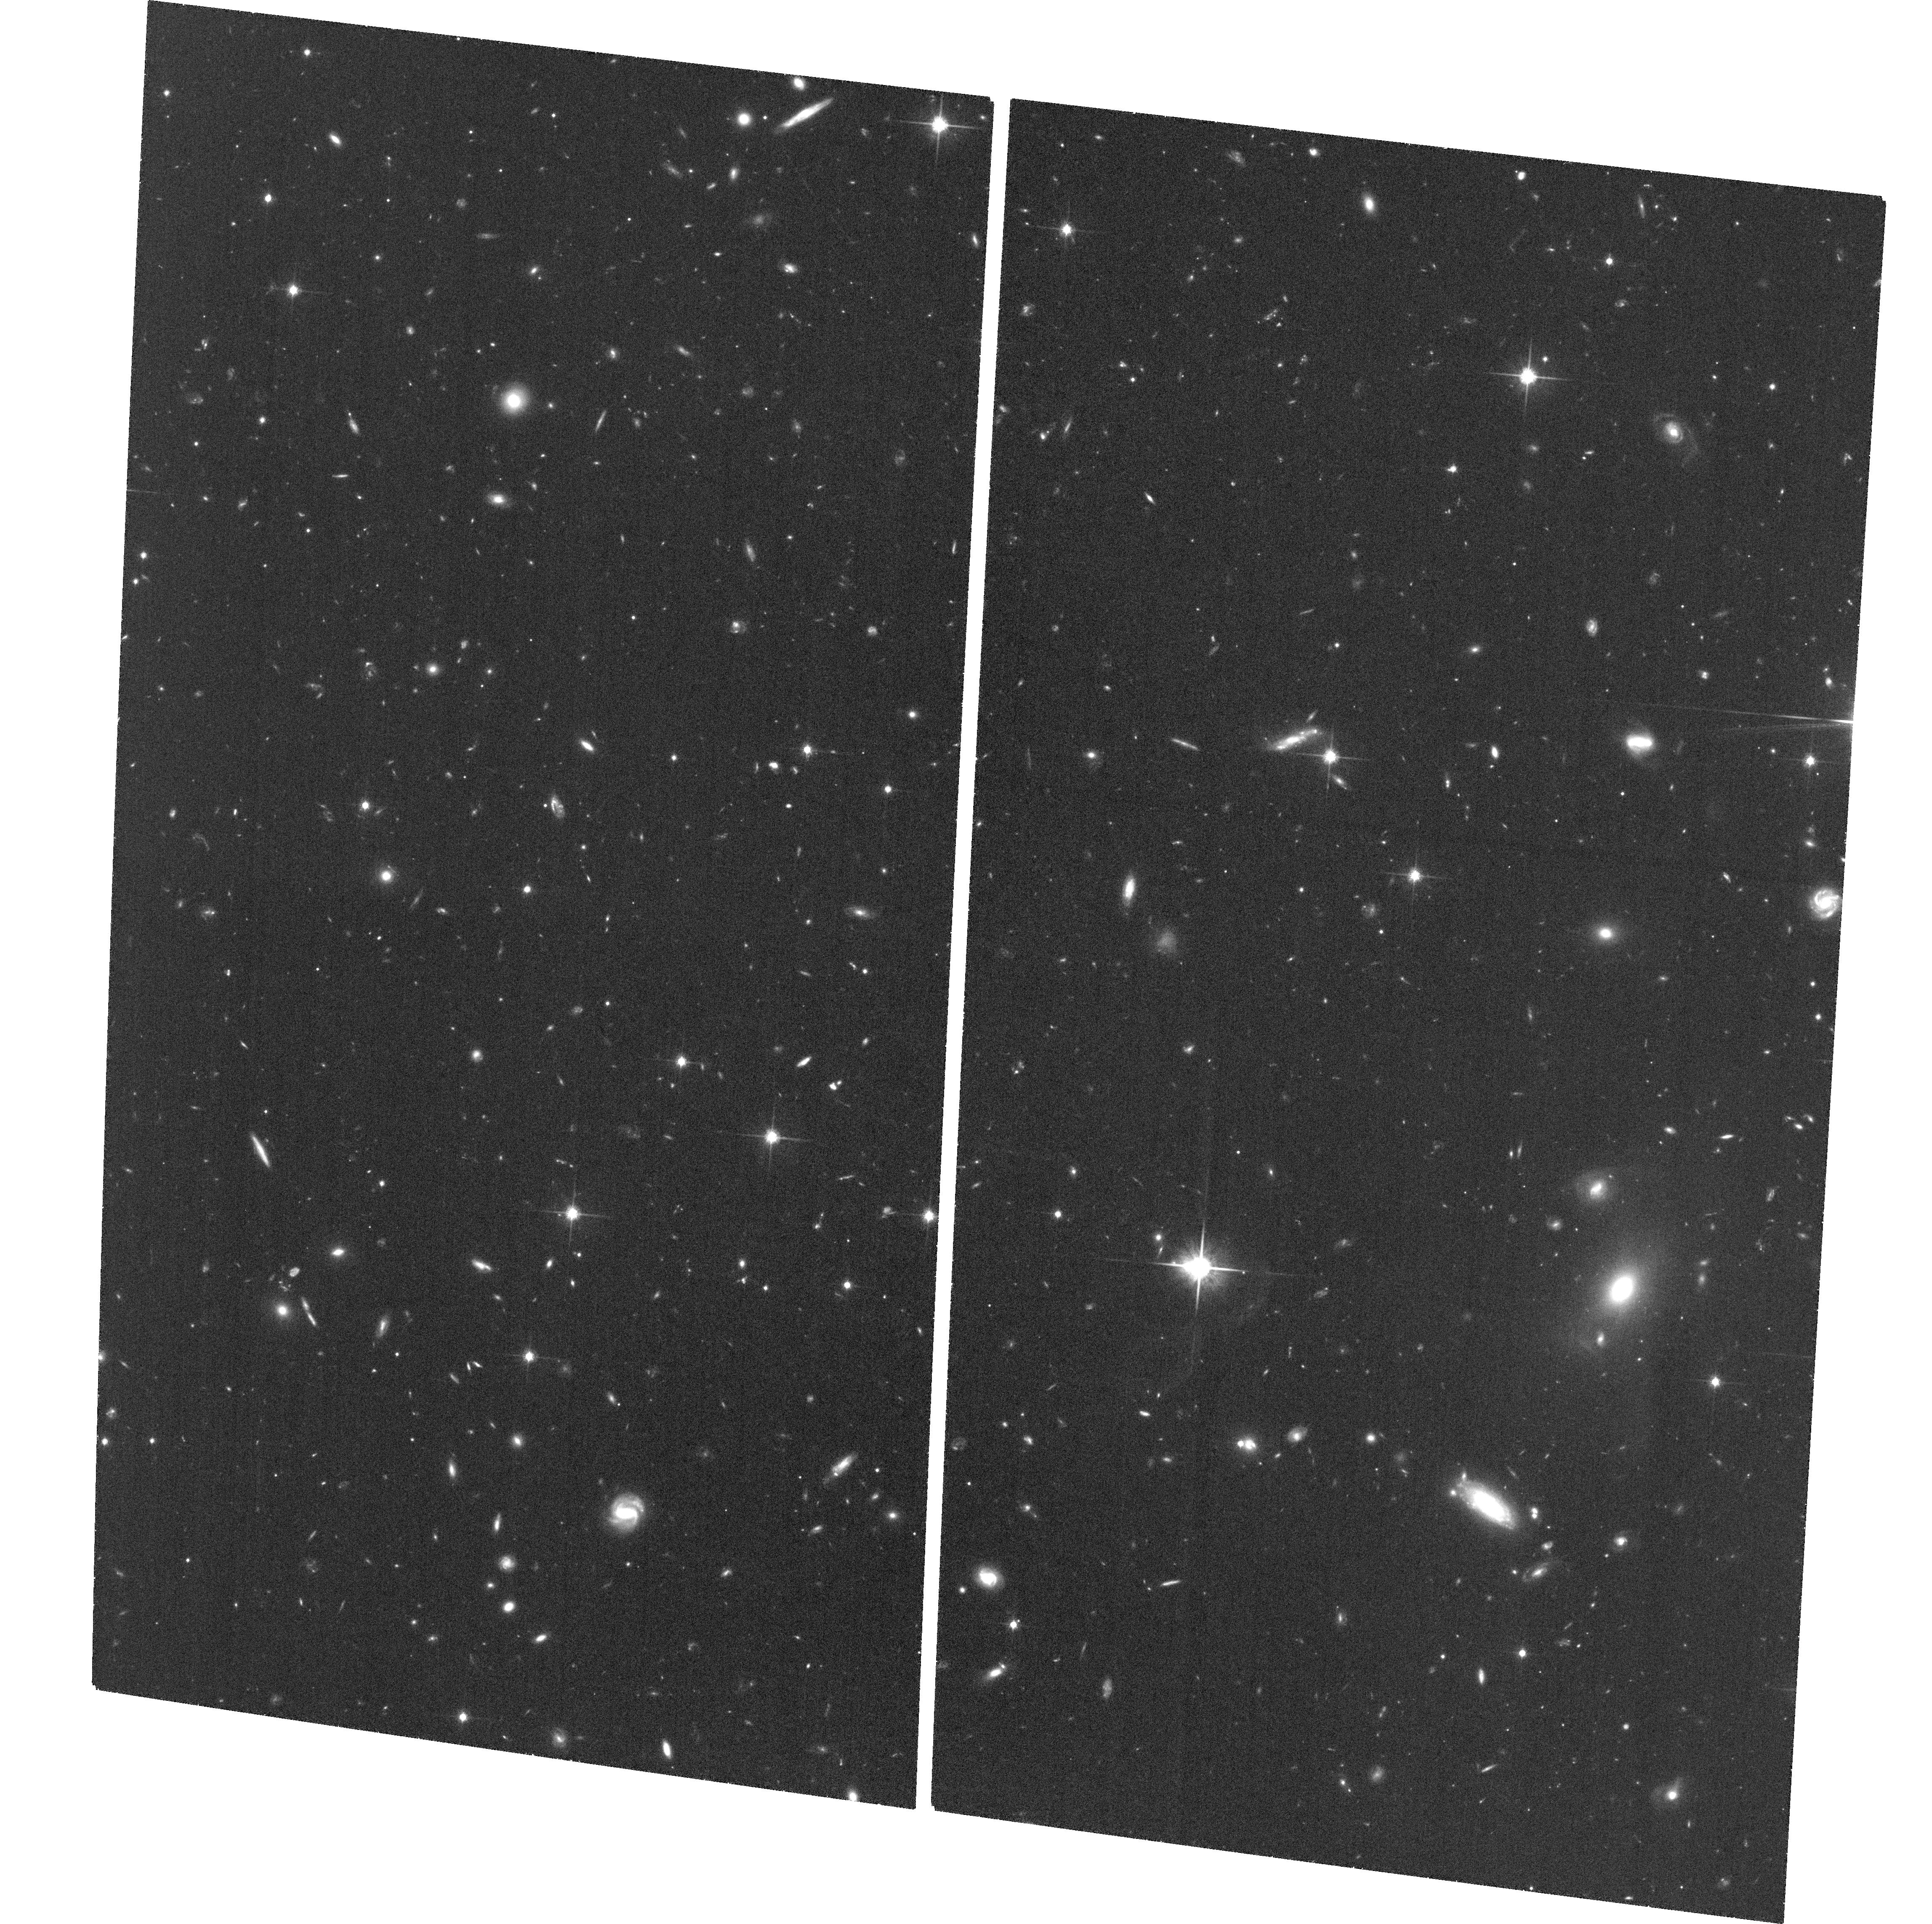
Target: SDSSJ2201+0012
Instrument: ACS/WFC
Filter: F814W
Exposure: 1.3 h
Observation ID: hst_13014_05_acs_wfc_f814w_jc2005

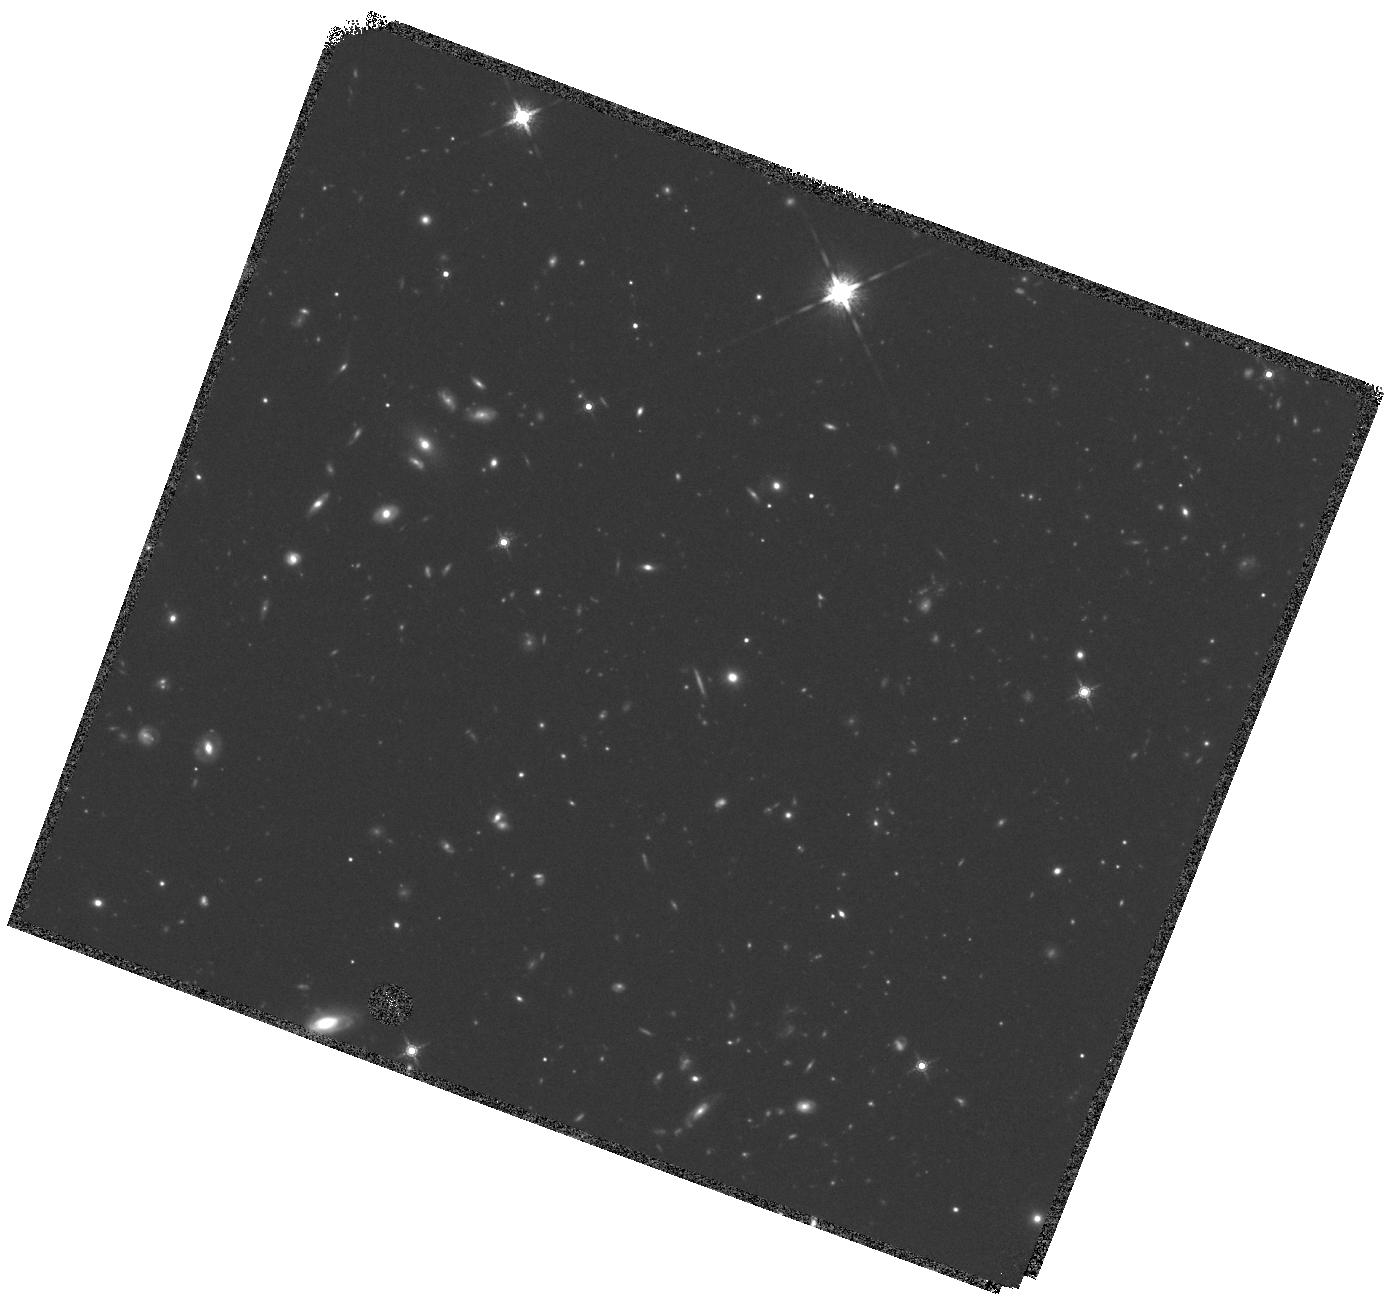
Target: SDSSJ1444-0013
Instrument: WFC3/IR
Filter: F160W
Exposure: 42 min
Observation ID: hst_13014_a3_wfc3_ir_f160w_ic20a3

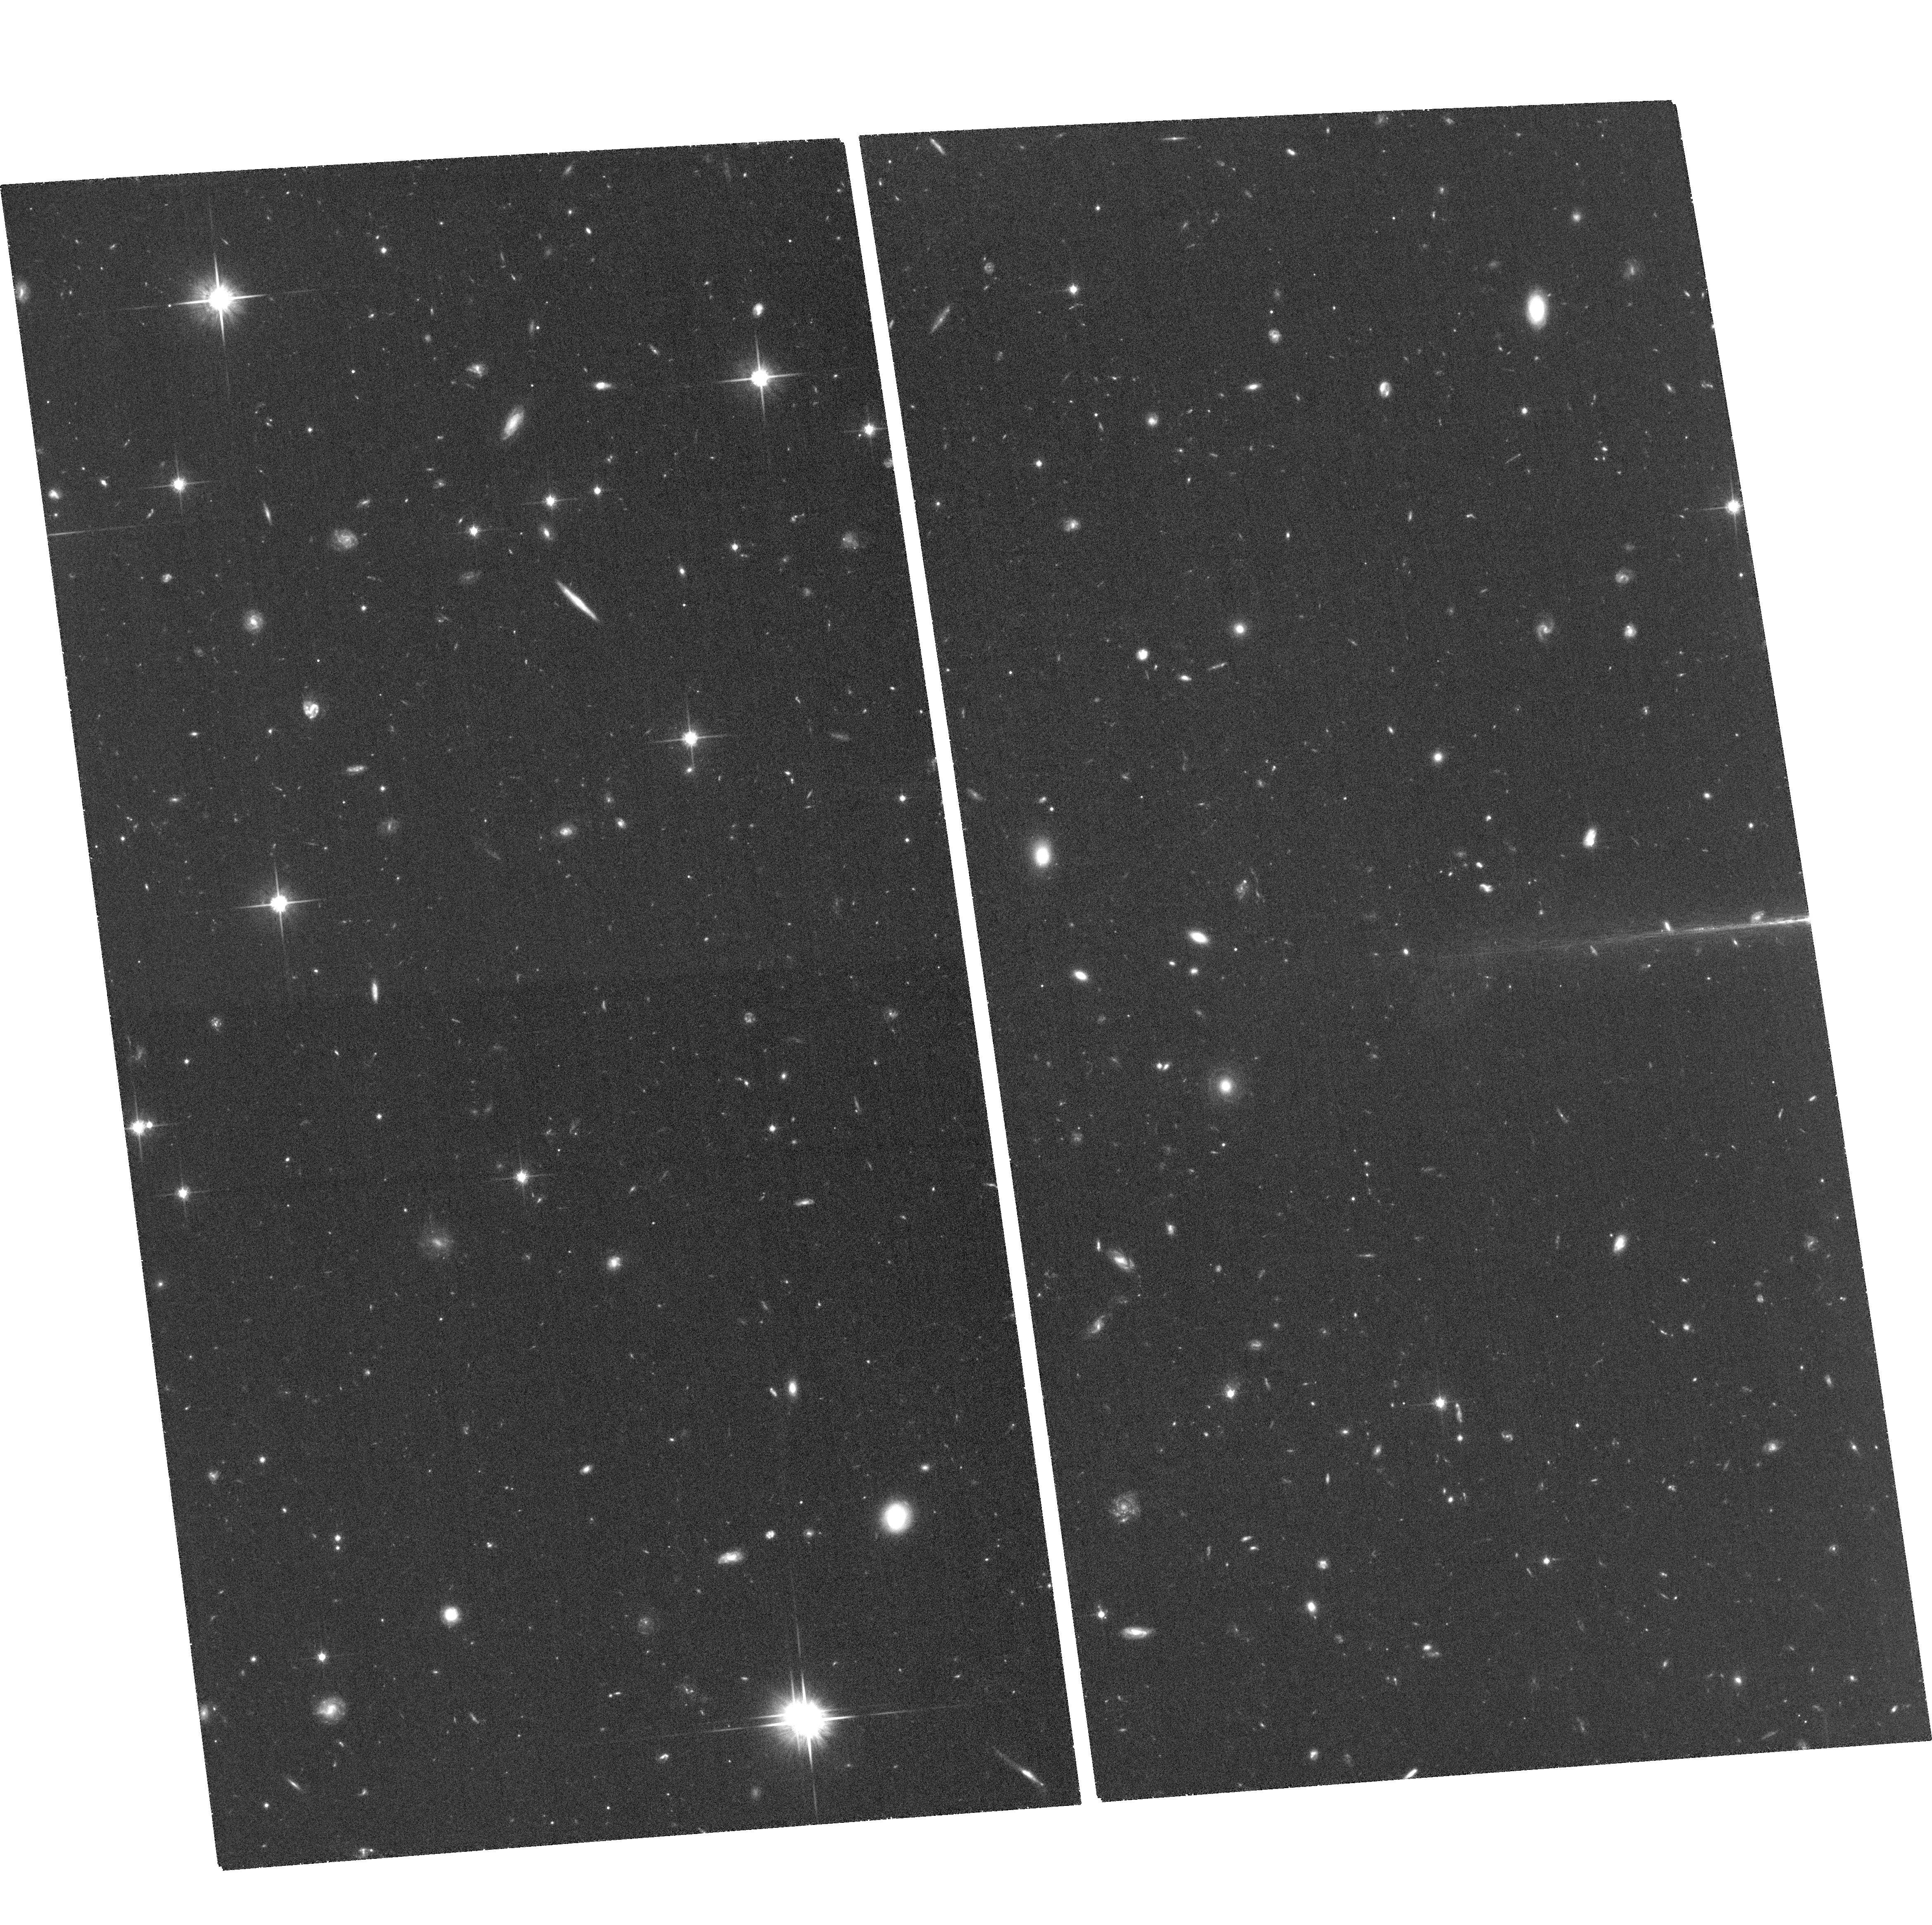
Target: SDSSJ1515+1757
Instrument: ACS/WFC
Filter: F814W
Exposure: 1.3 h
Observation ID: hst_13014_04_acs_wfc_f814w_jc2004

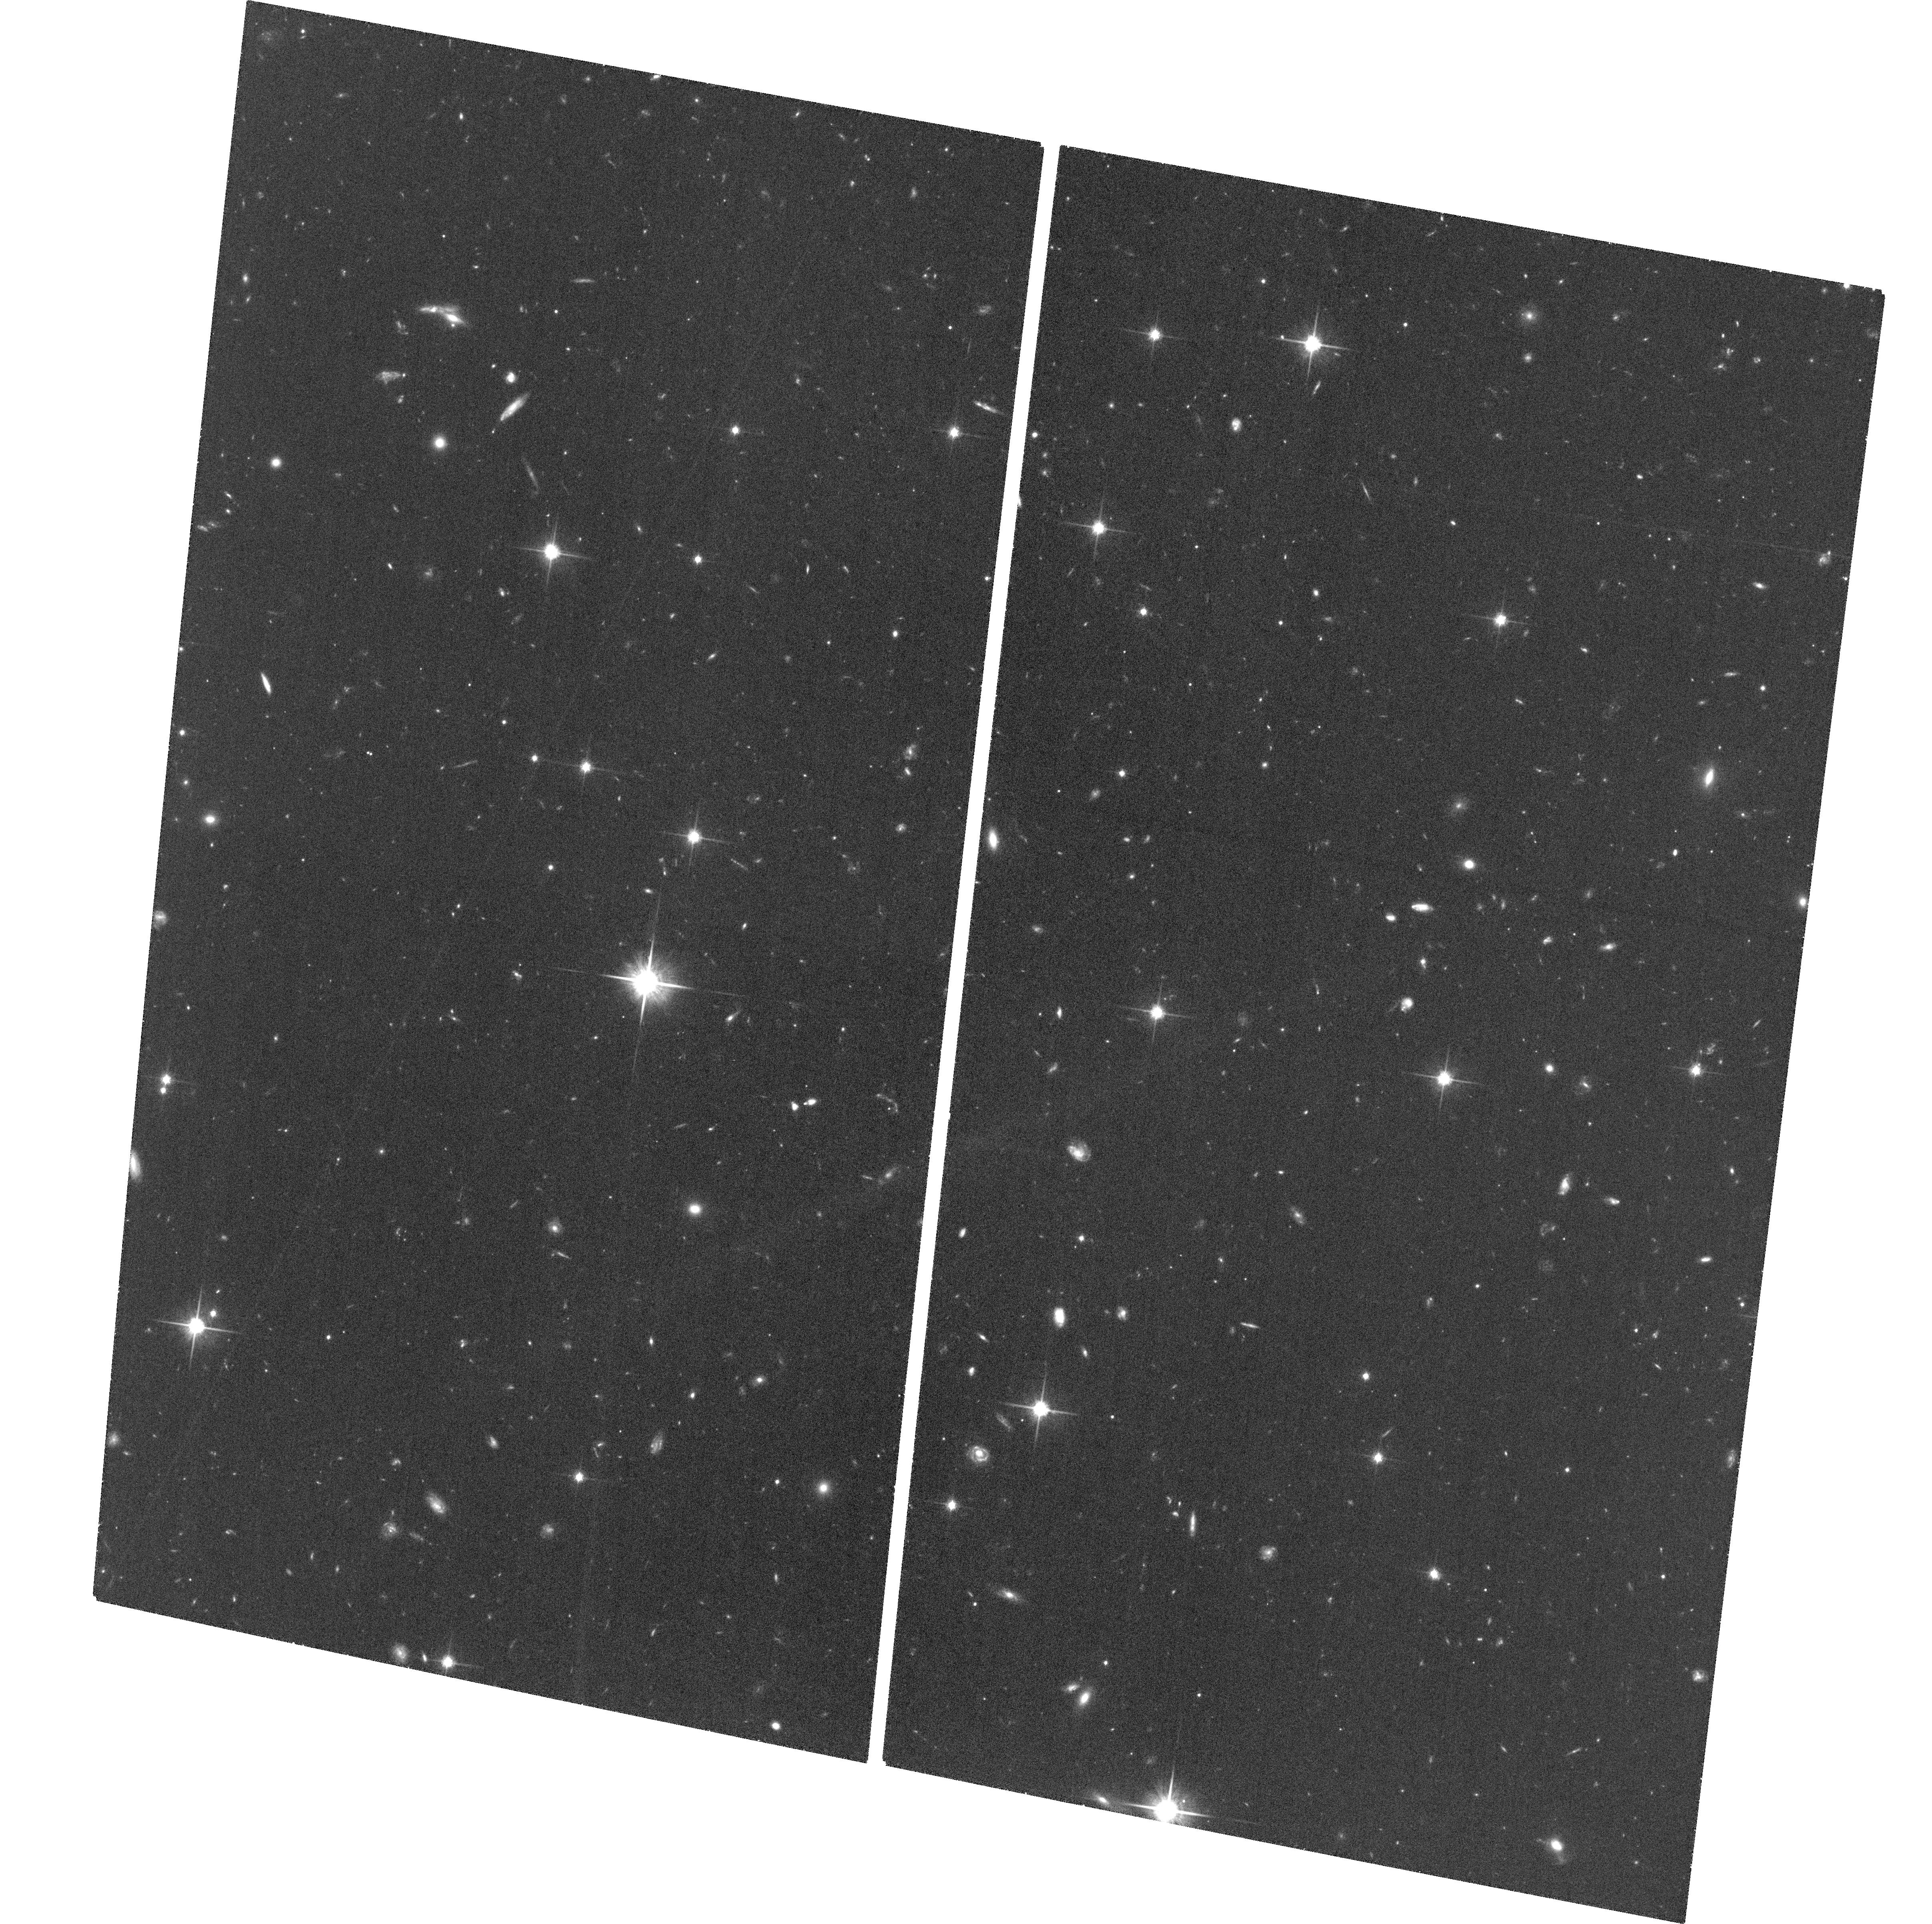
Target: SDSSJ2233+0249
Instrument: ACS/WFC
Filter: F814W
Exposure: 1.3 h
Observation ID: hst_13014_06_acs_wfc_f814w_jc2006

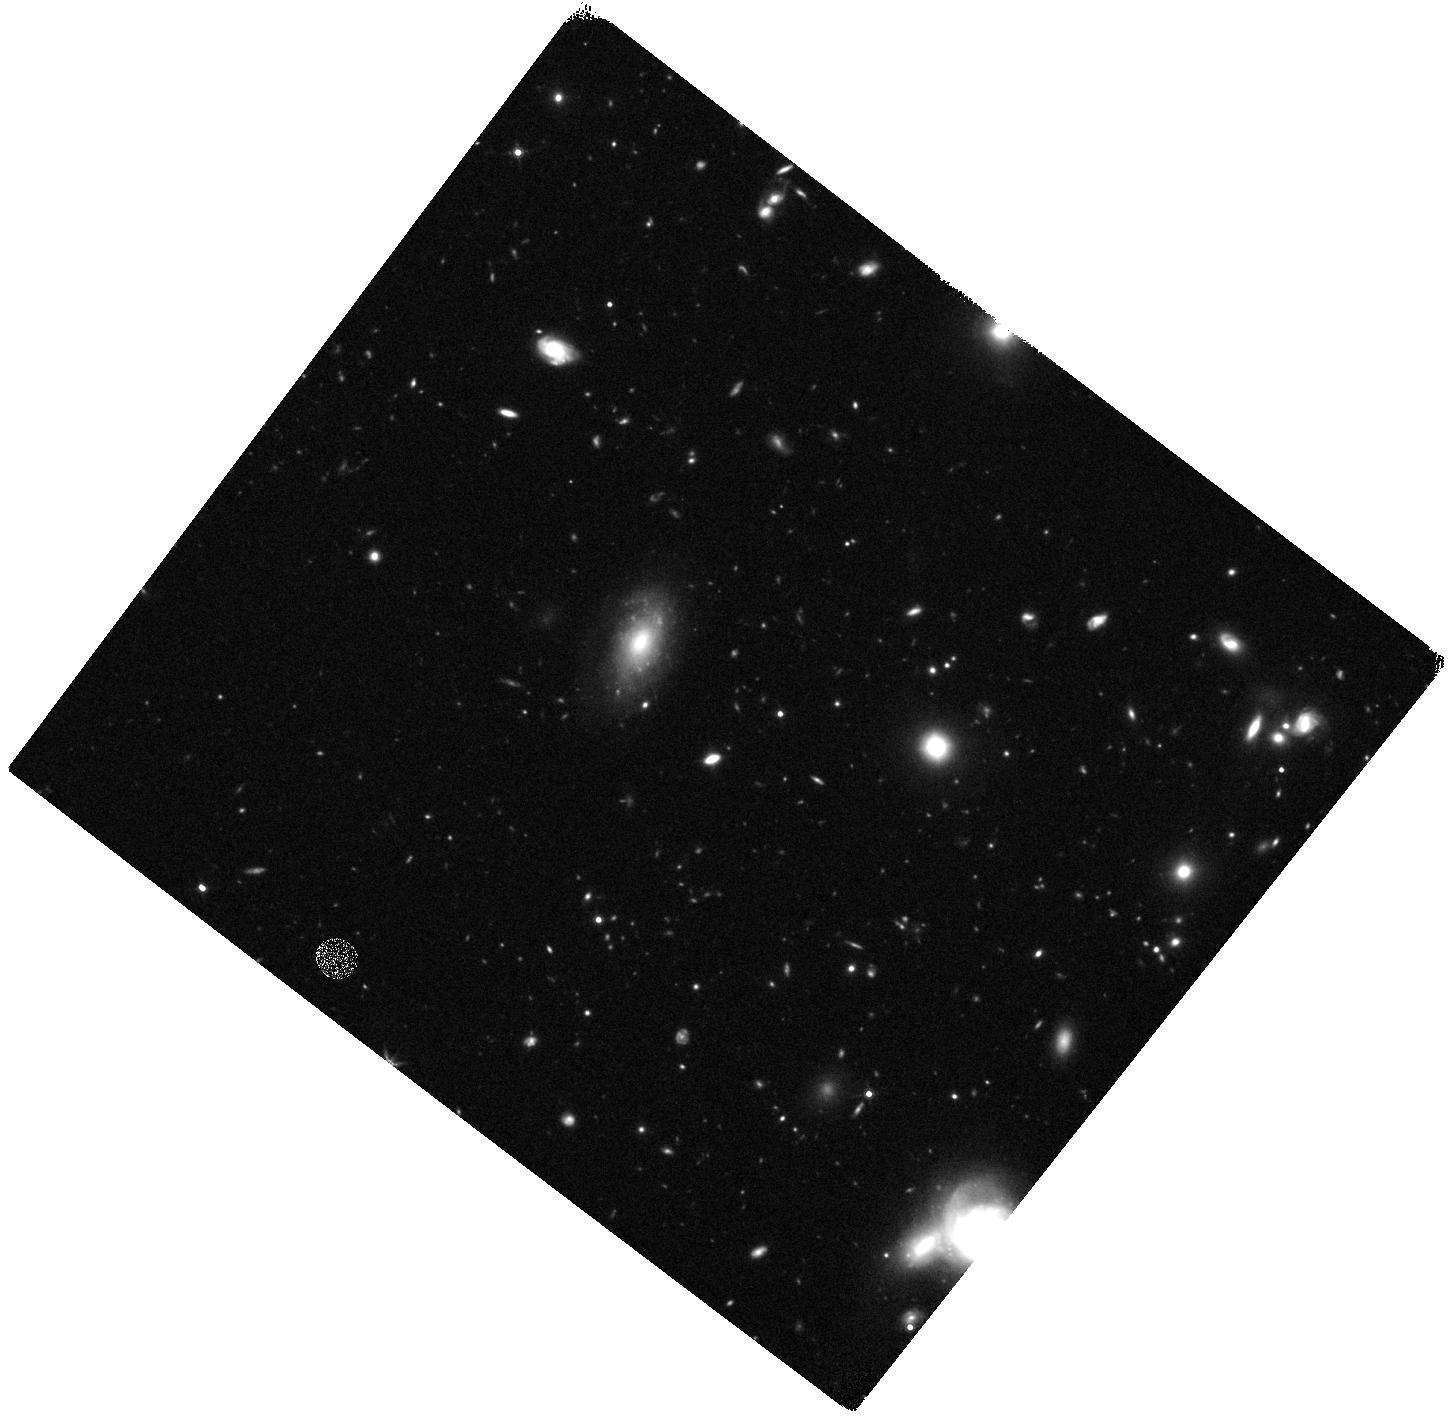
Target: SDSSJ1122+3415
Instrument: WFC3/IR
Filter: F160W
Exposure: 40 min
Observation ID: hst_13014_a2_wfc3_ir_f160w_ic20a2

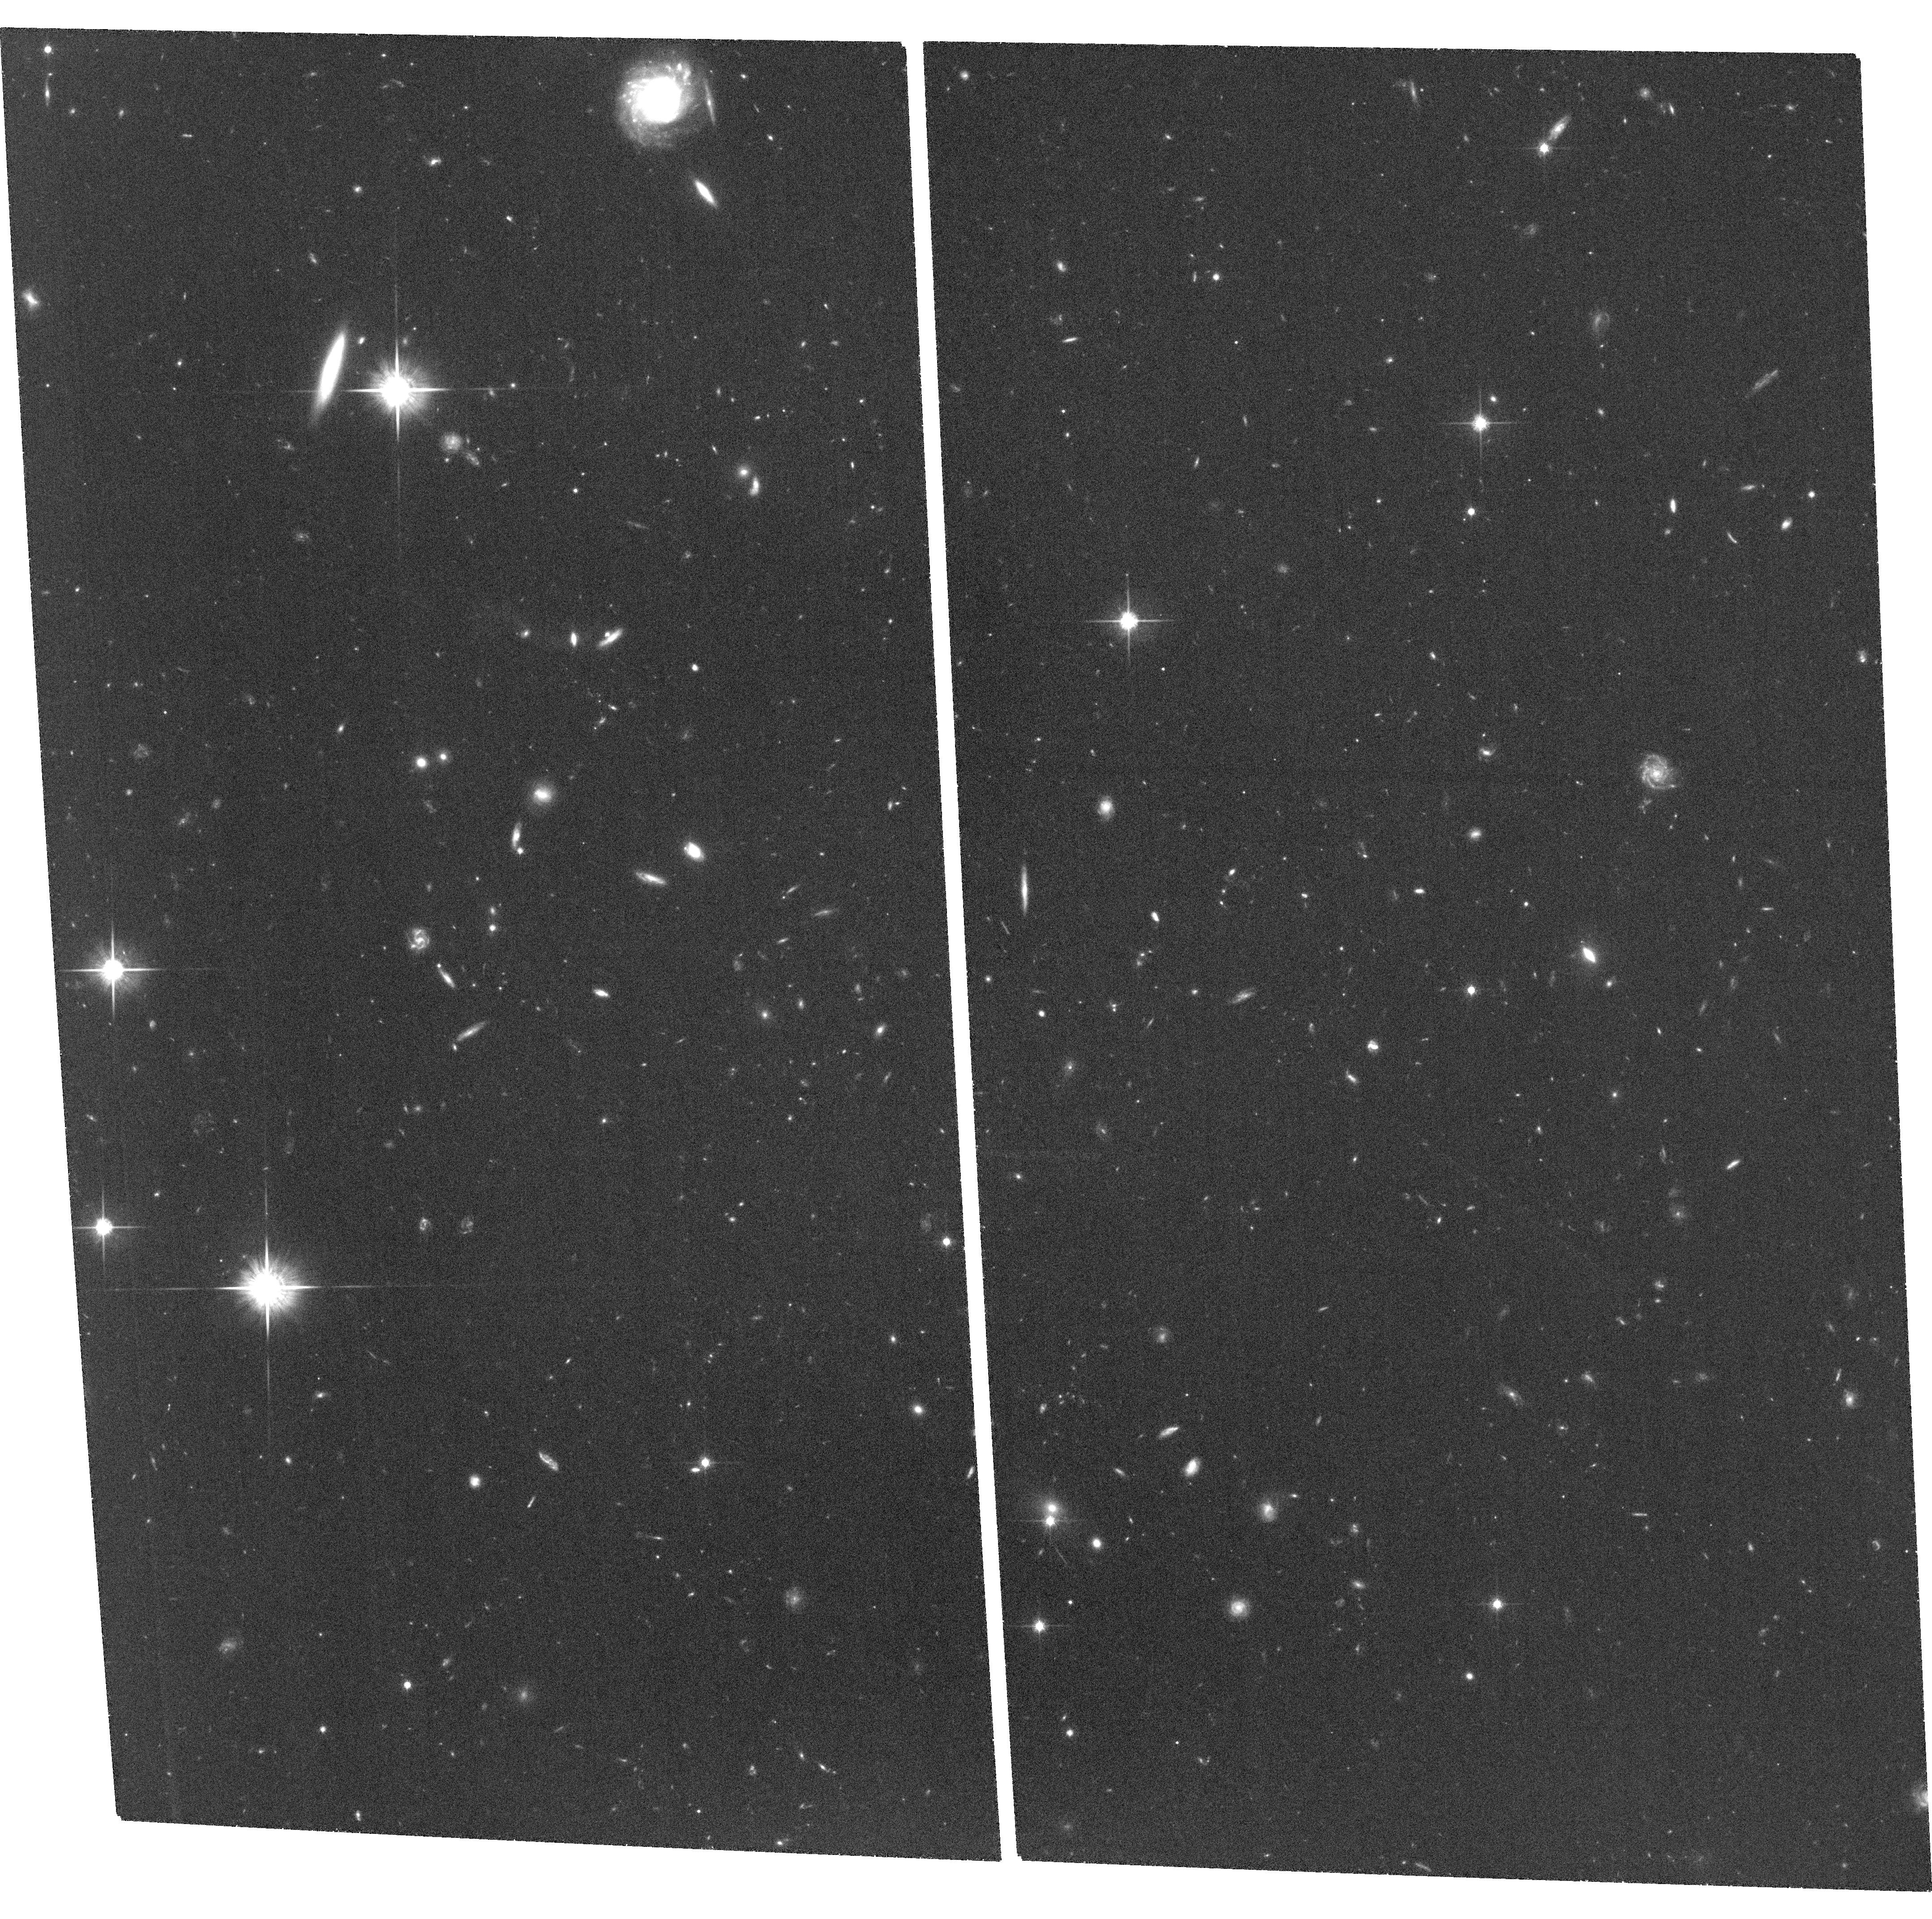
Target: SDSSJ1001+4151
Instrument: ACS/WFC
Filter: F814W
Exposure: 1.3 h
Observation ID: hst_13014_01_acs_wfc_f814w_jc2001

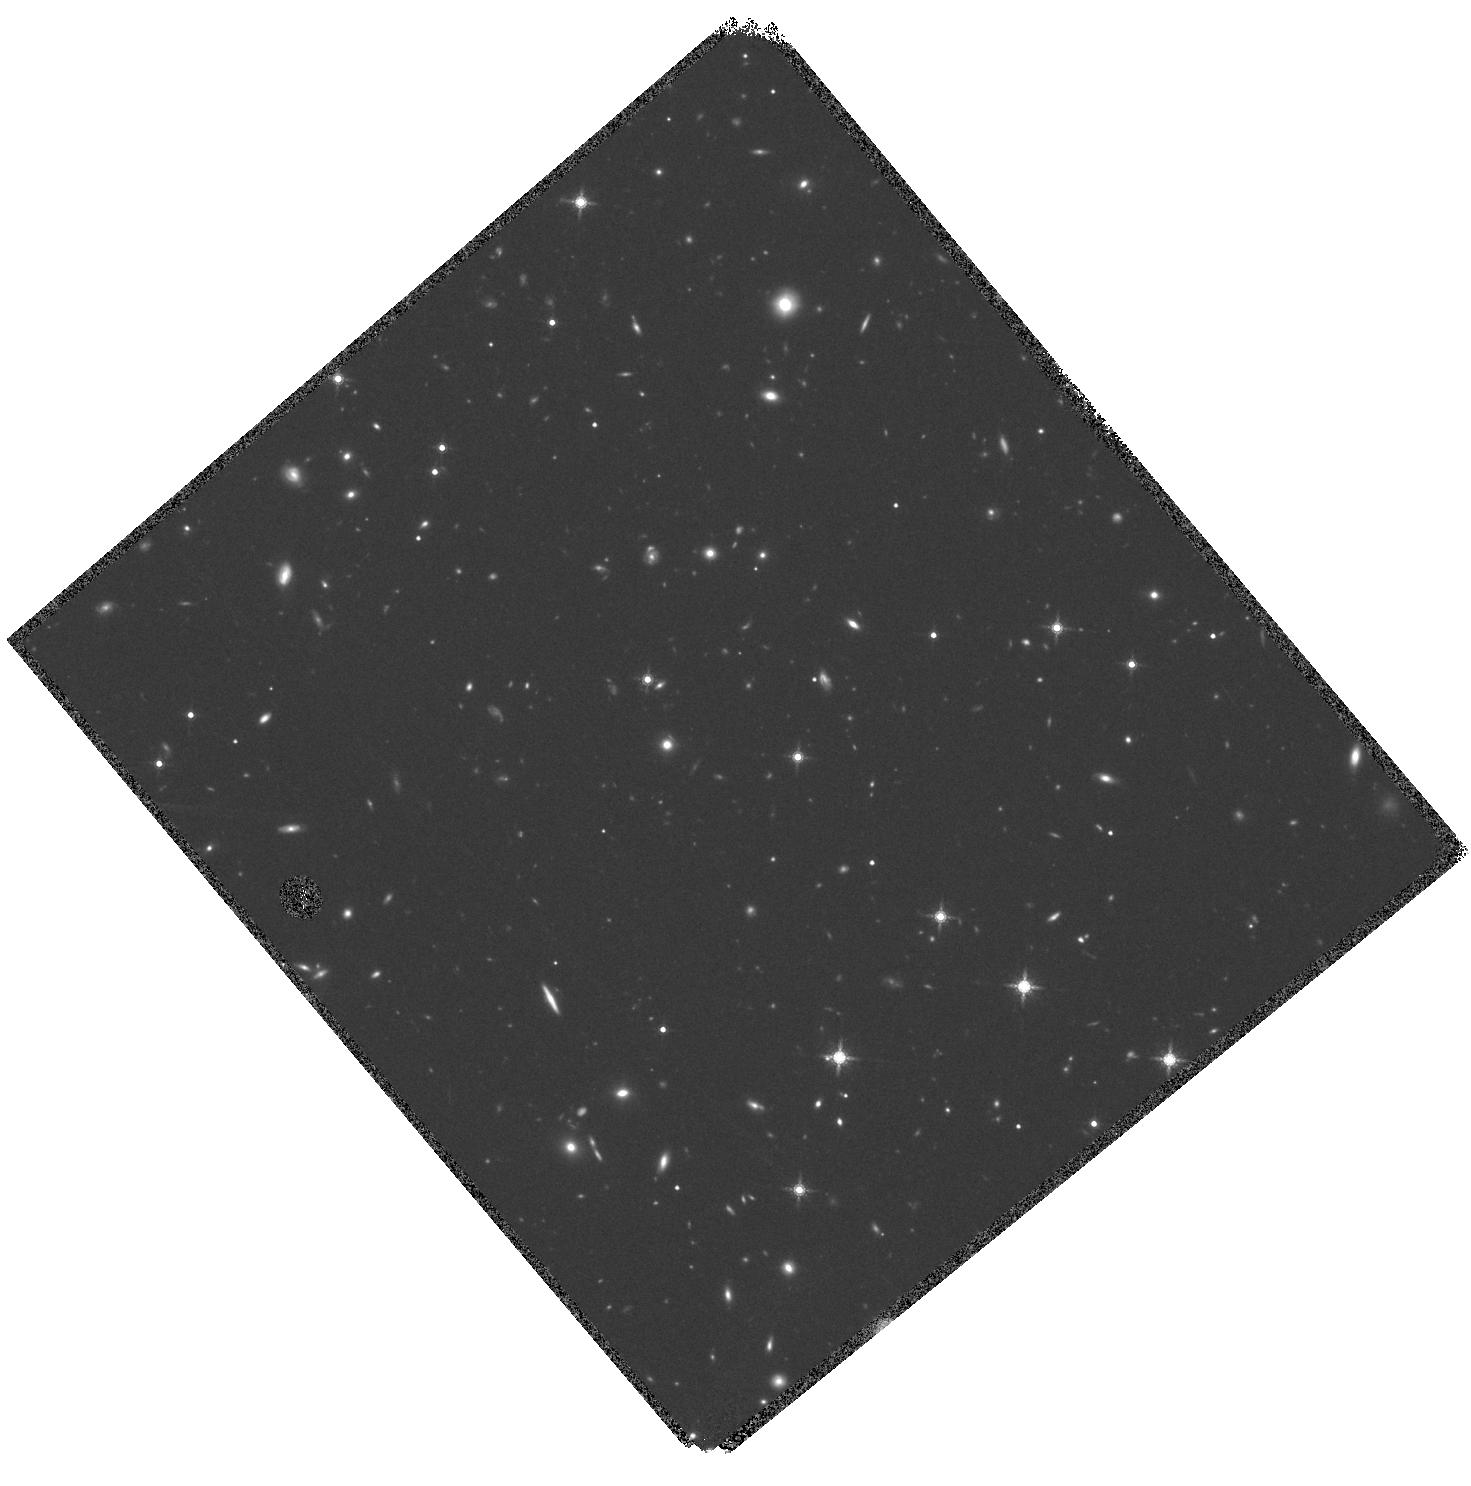
Target: SDSSJ2201+0012
Instrument: WFC3/IR
Filter: F160W
Exposure: 42 min
Observation ID: hst_13014_a5_wfc3_ir_f160w_ic20a5

The Host Galaxies of High-Luminosity Obscured Quasars at z~2.5 (PI: Strauss, Michael A.)

Active Galactic Nuclei play a key role in the evolution of galaxies. However, very little is known about the host galaxies of the most luminous quasars at z~2.5, the epoch when massive black hole growth peaked. The brightness of the quasar itself, which can easily outshine a galaxy by a large factor, makes it very difficult to study emission from extended gas or stars in the host galaxy. We propose to image extended emission from the host galaxies of a unique sample of six optically extincted (Type II) luminous quasars with z~2.5, with WFC3/F160W in the rest-frame optical longward of 4000A and ACS/F814W in the rest-frame near-ultraviolet. These objects are selected from the spectroscopic database of the SDSS/Baryon Oscillation Spectroscopic Survey to have strong, narrow emission lines and weak continua. Because the central engines are obscured, we are able to image their low surface brightness hosts. With these images, we will quantify the luminosity, morphology, and dynamical state of the host galaxies, and search for extended scattered light from the obscured central engine. Our proposed HST observations will be the first comprehensive study of both host galaxy light and scattered light in high-luminosity quasars at the epoch of maximum black hole growth, and will give insights into the relationship between host galaxies and black holes during this important, and yet largely unexplored period.